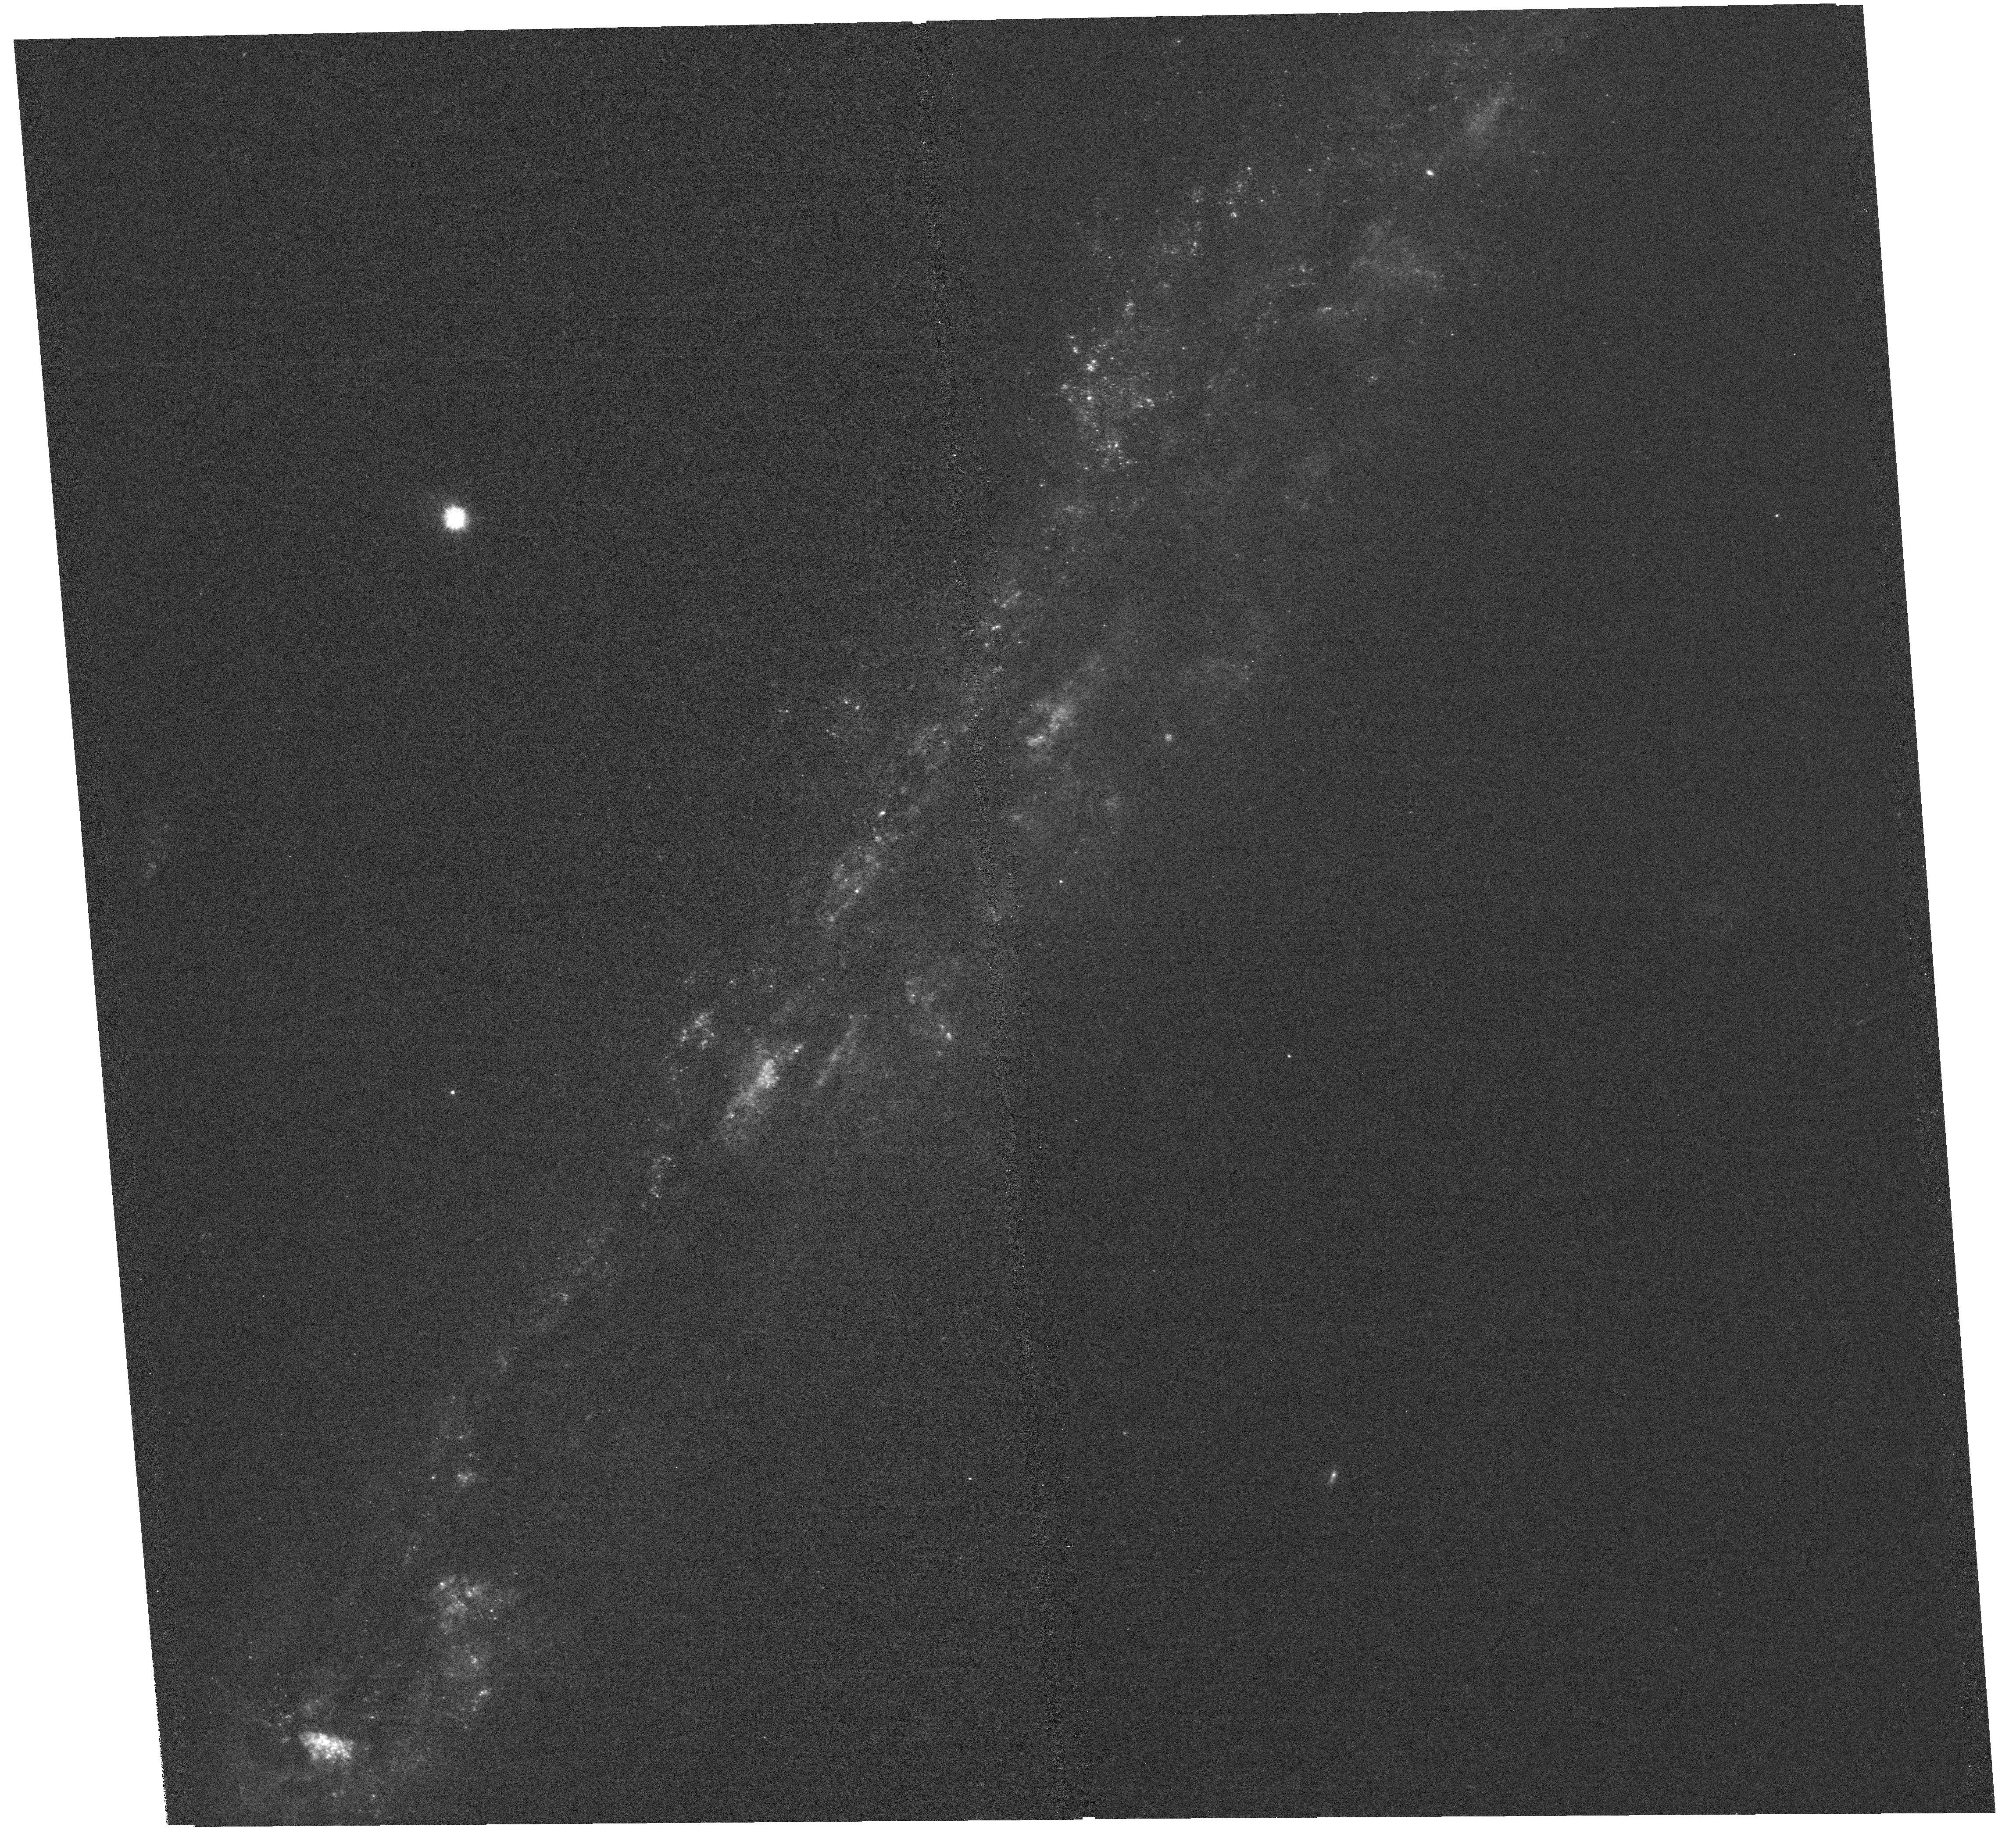
Target: NGC-5775
Instrument: WFC3/UVIS
Filter: F225W
Exposure: 2.7 h
Observation ID: hst_17535_10_wfc3_uvis_f225w_if7p10

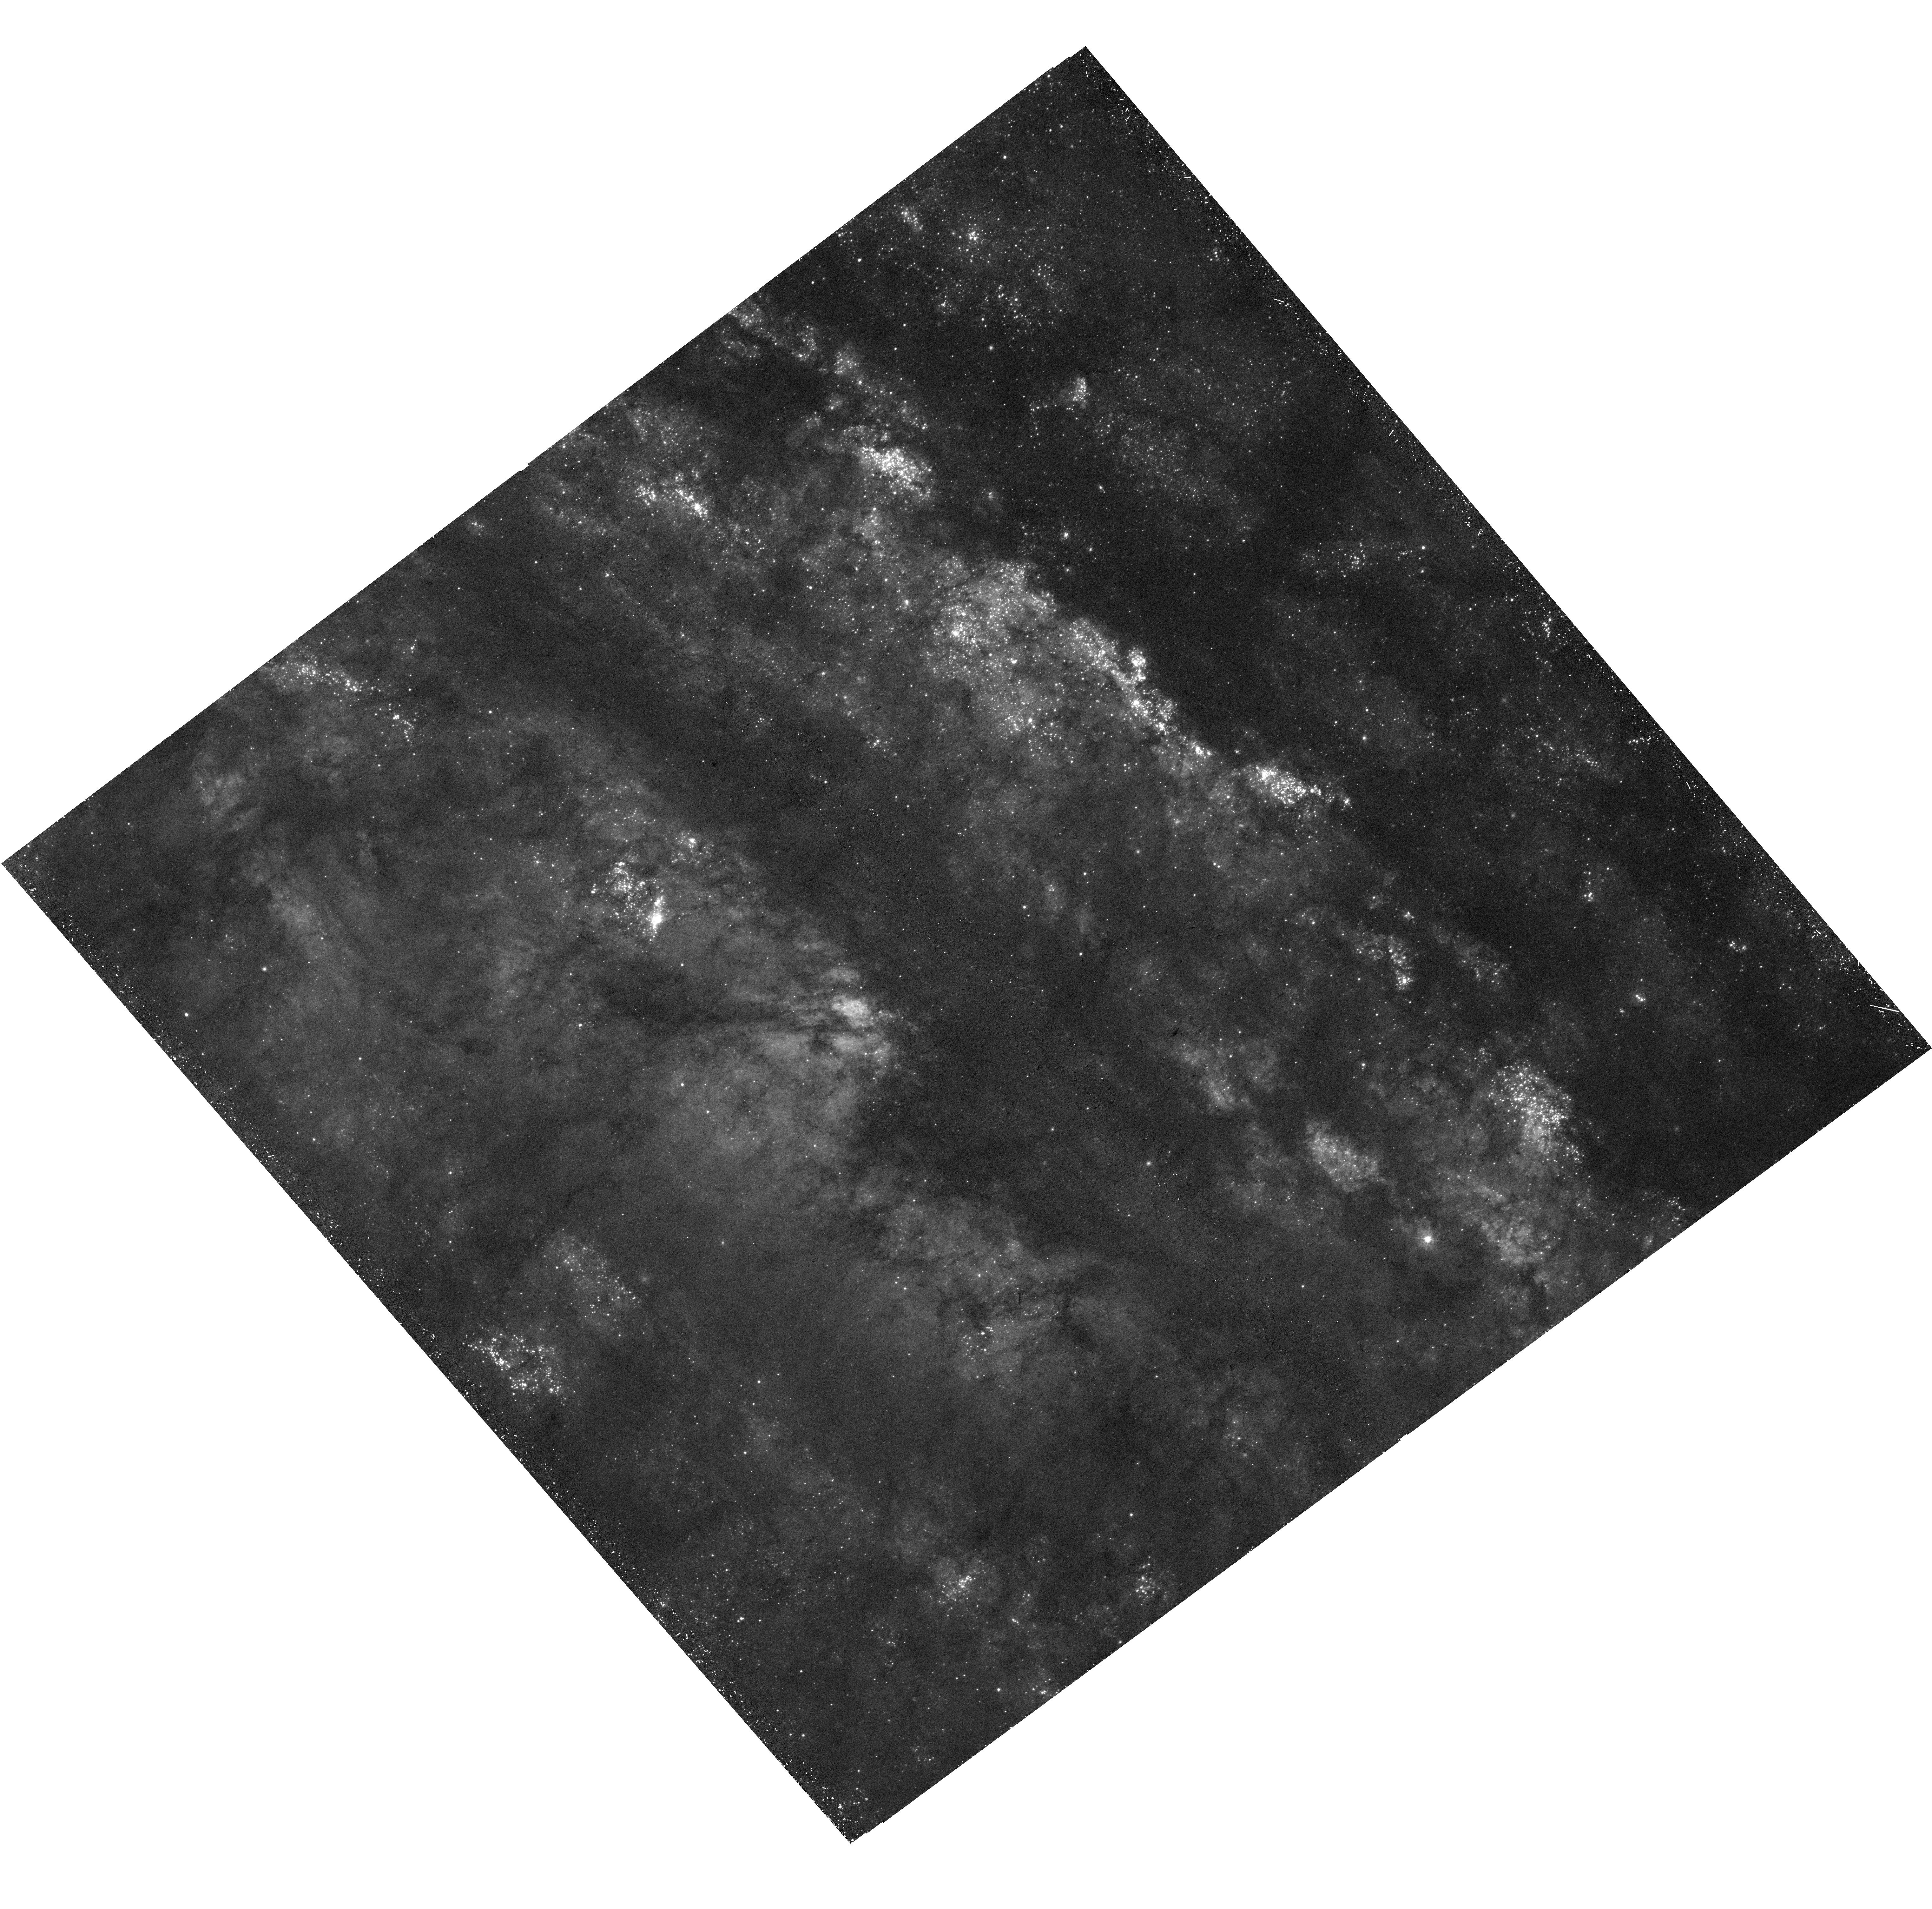
Target: NGC-253
Instrument: WFC3/UVIS
Filter: F336W
Exposure: 39 min
Observation ID: hst_17535_02_wfc3_uvis_f336w_if7p02

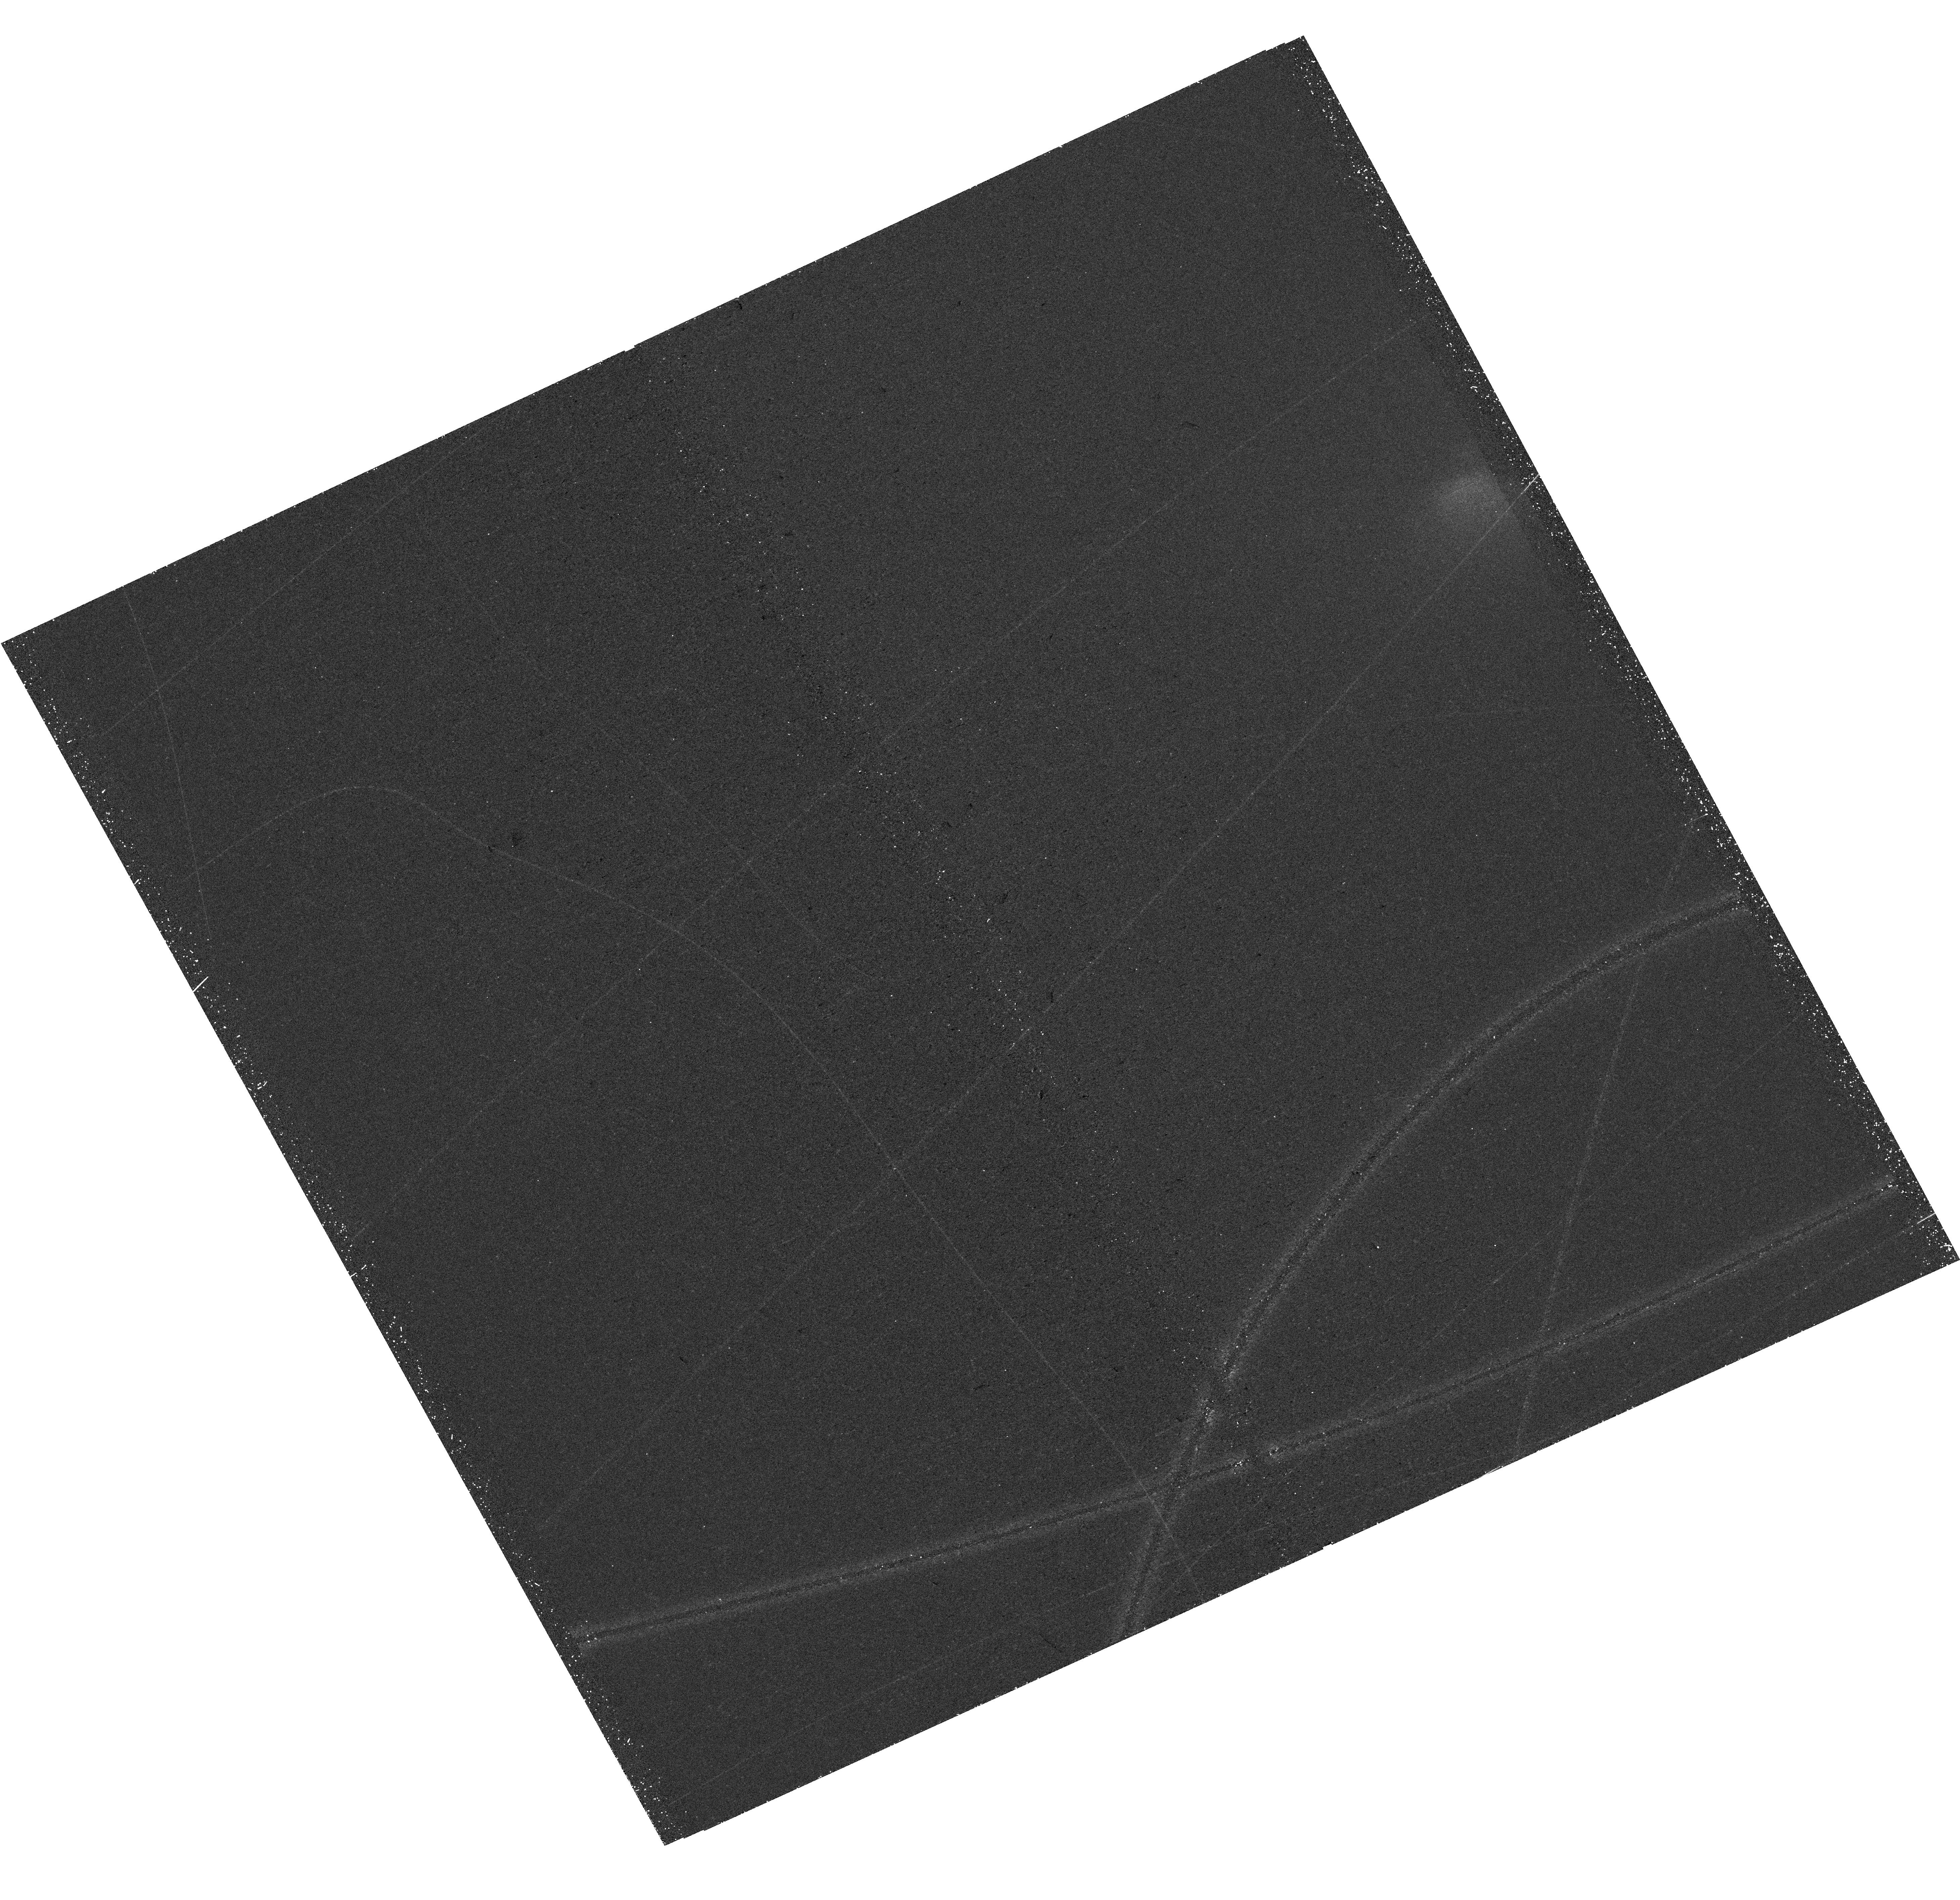
Target: NGC-1482
Instrument: WFC3/UVIS
Filter: F336W
Exposure: 39 min
Observation ID: hst_17535_04_wfc3_uvis_f336w_if7p04

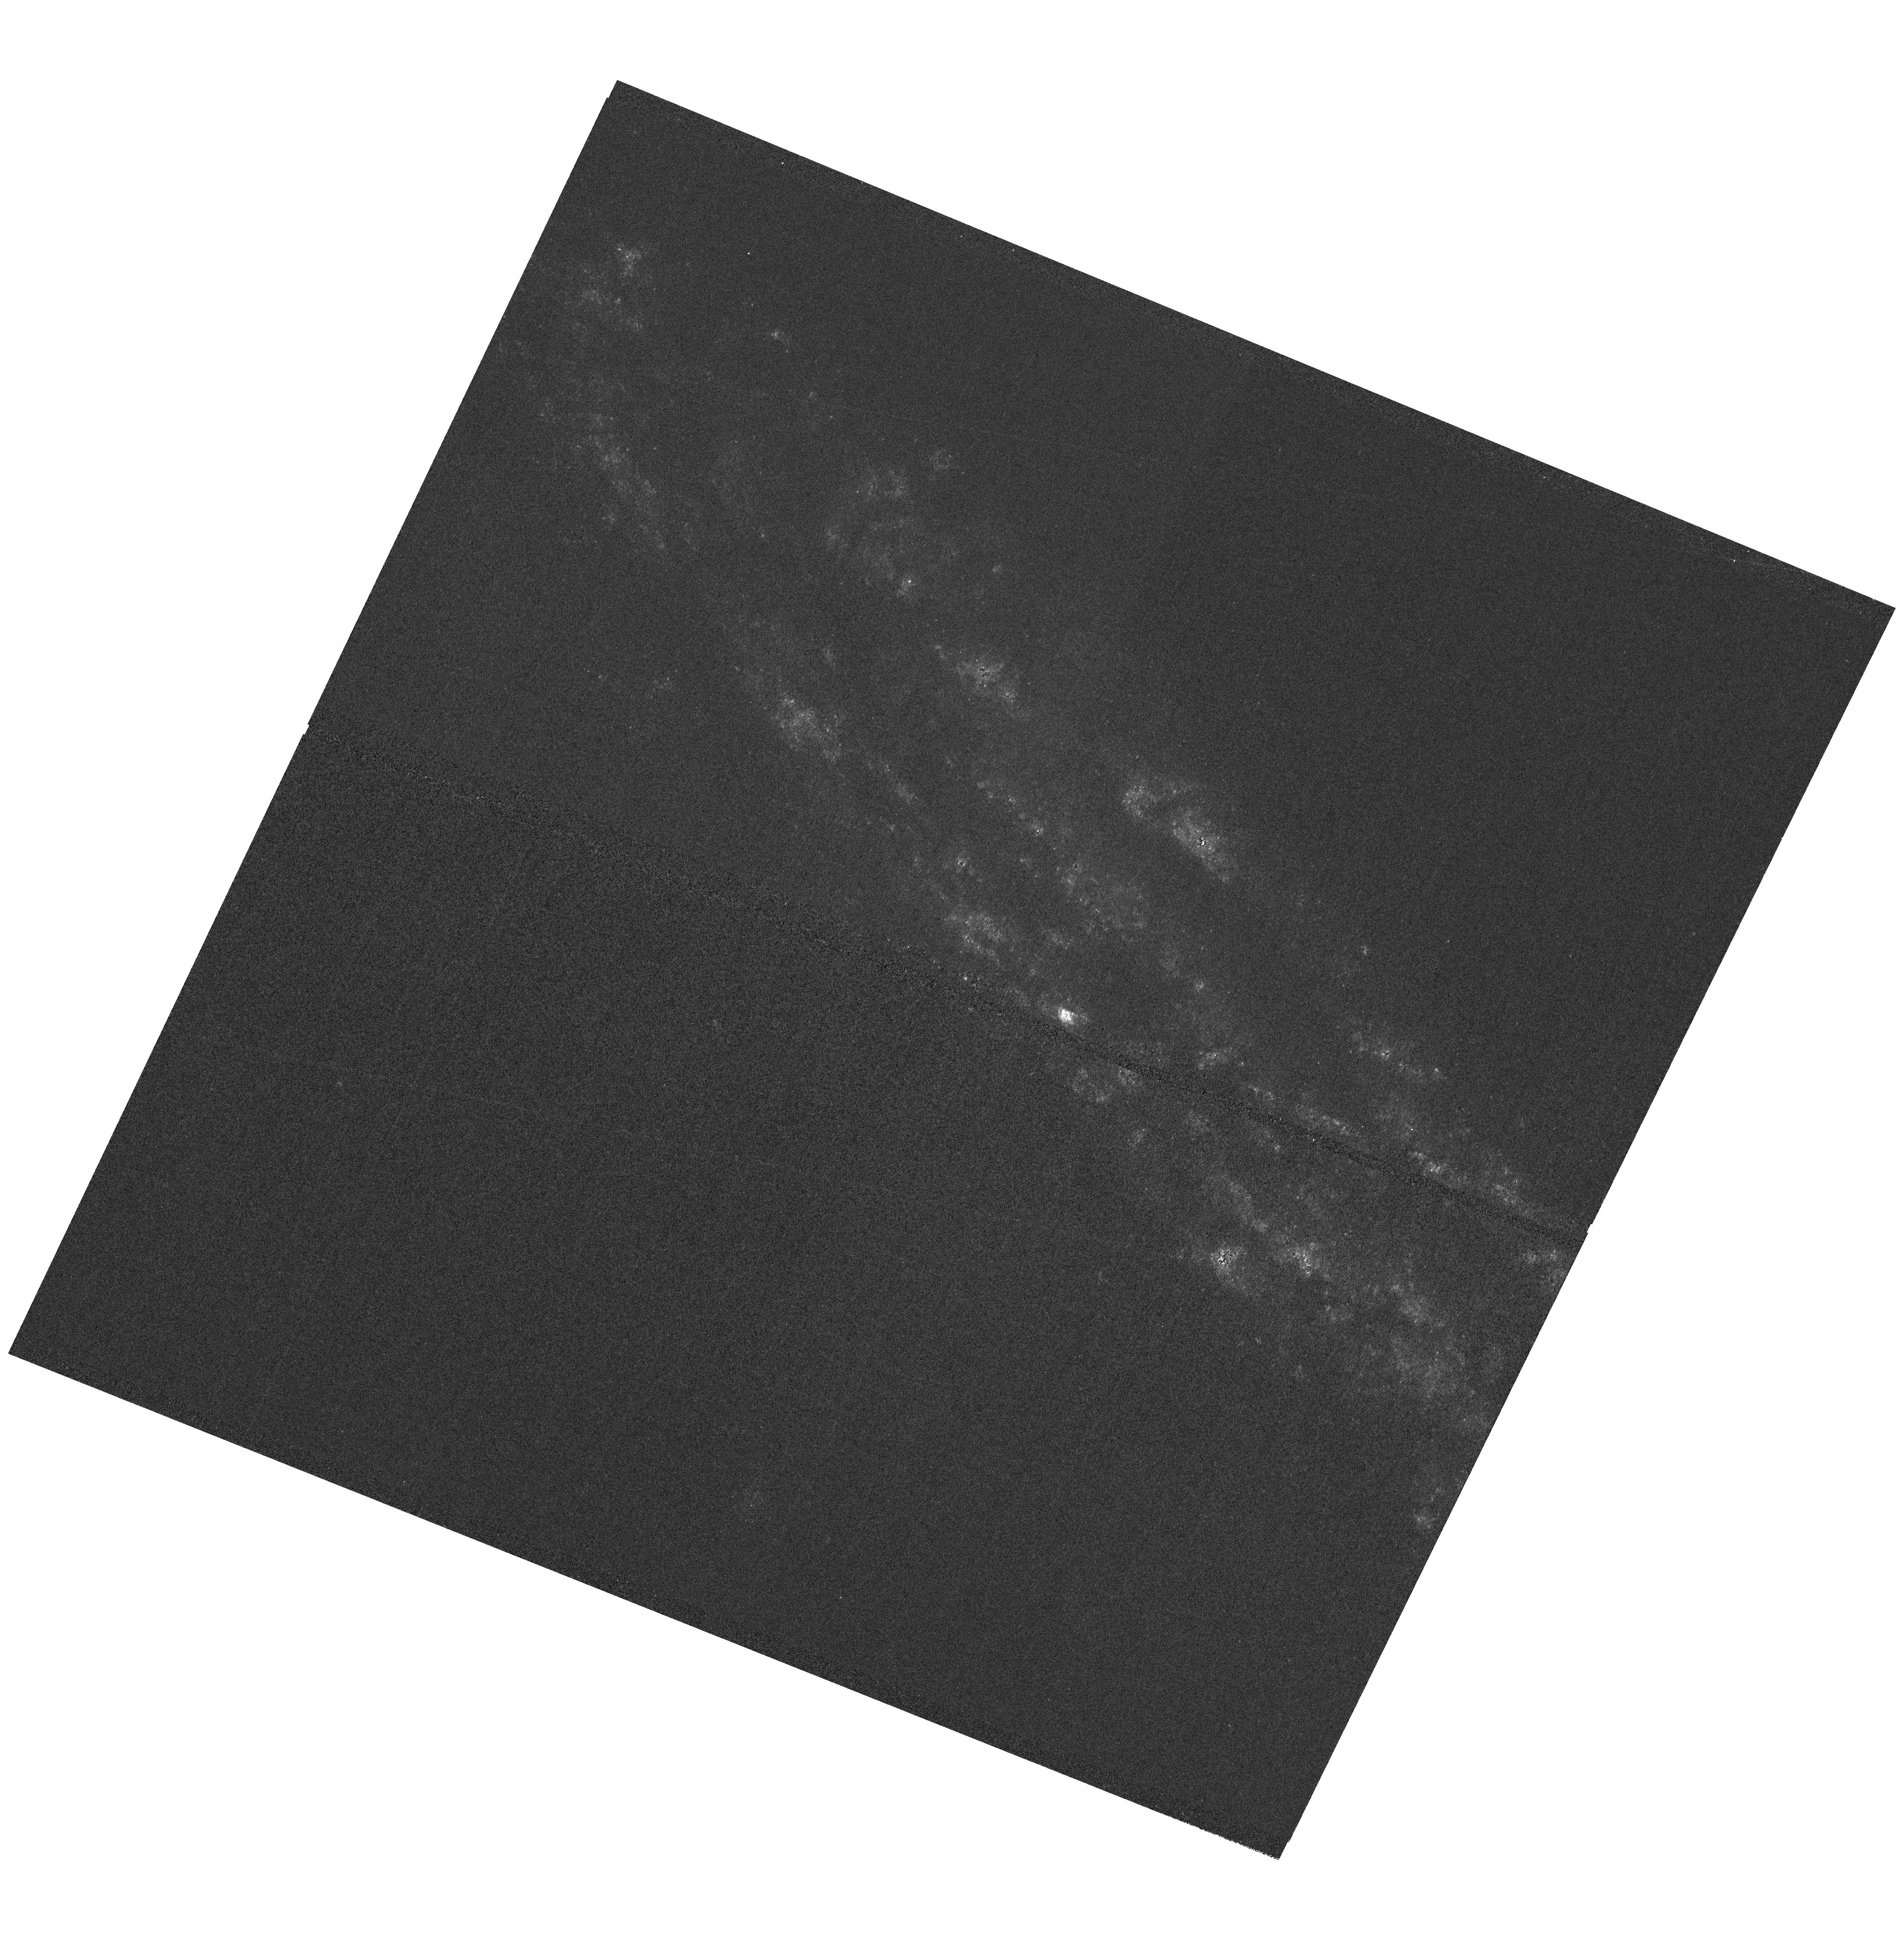
Target: NGC-4666
Instrument: WFC3/UVIS
Filter: F225W
Exposure: 2.7 h
Observation ID: hst_17535_09_wfc3_uvis_f225w_if7p09

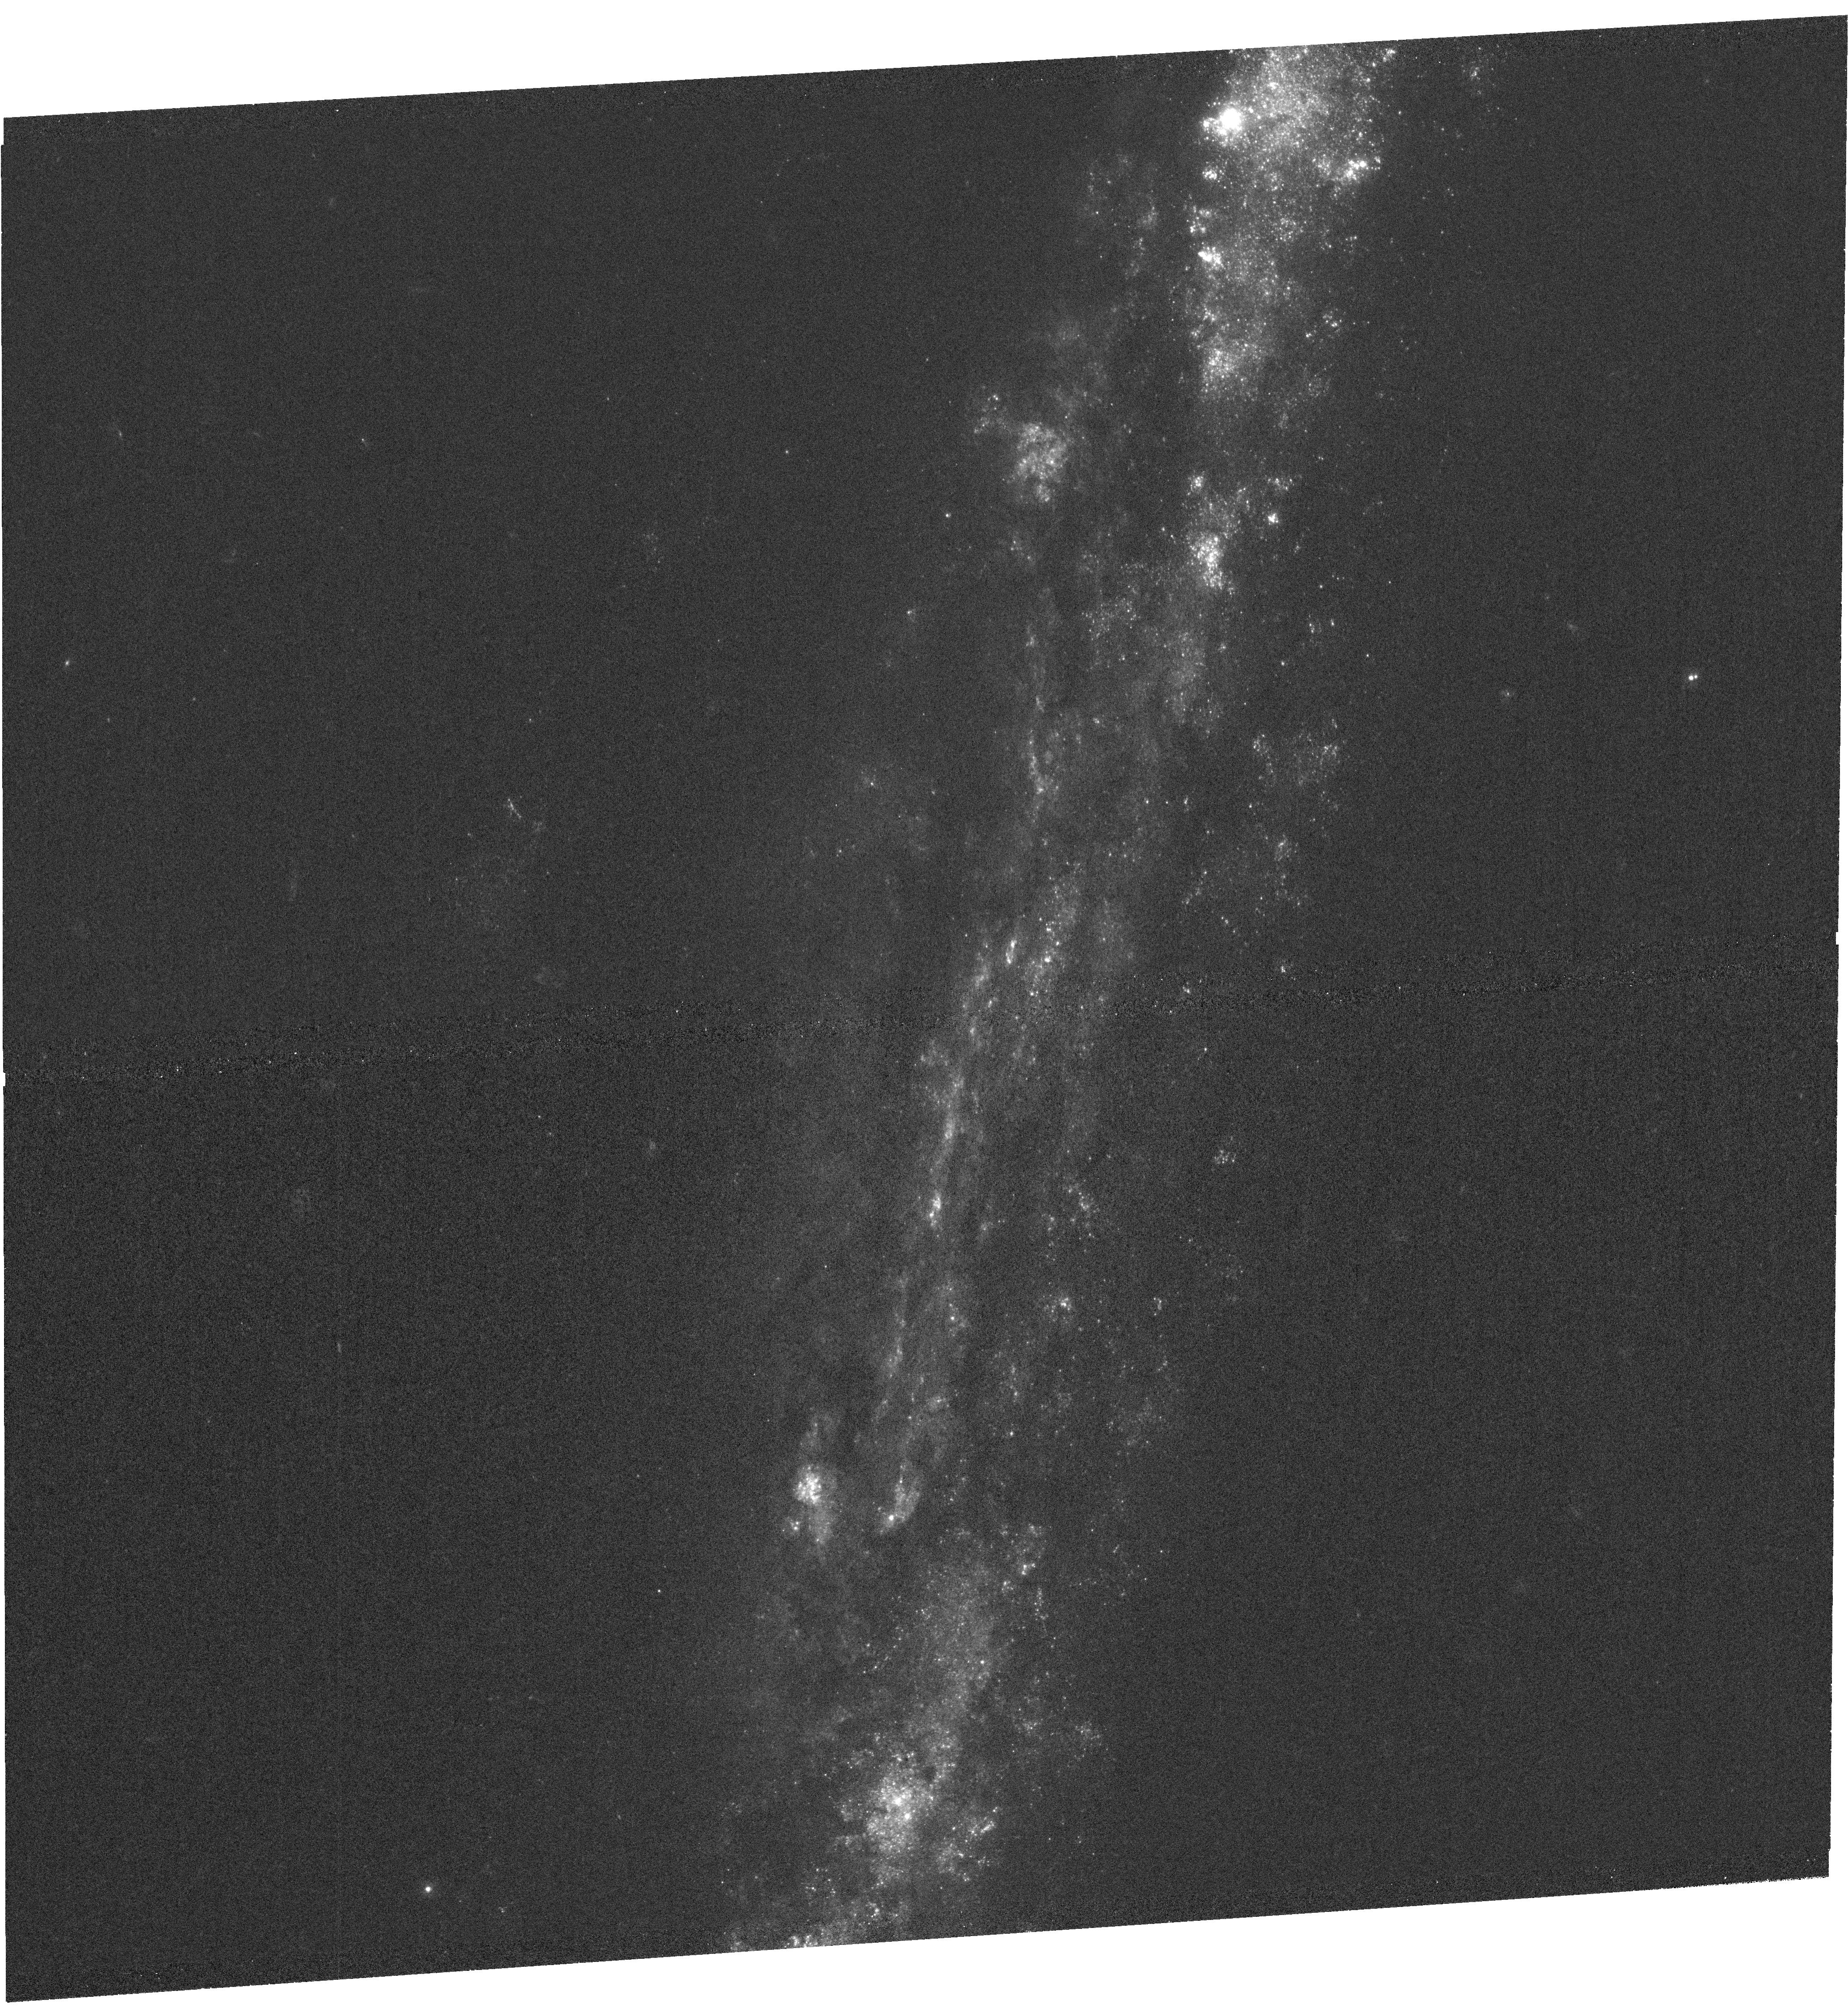
Target: NGC-3079
Instrument: WFC3/UVIS
Filter: F225W
Exposure: 2.8 h
Observation ID: hst_17535_06_wfc3_uvis_f225w_if7p06

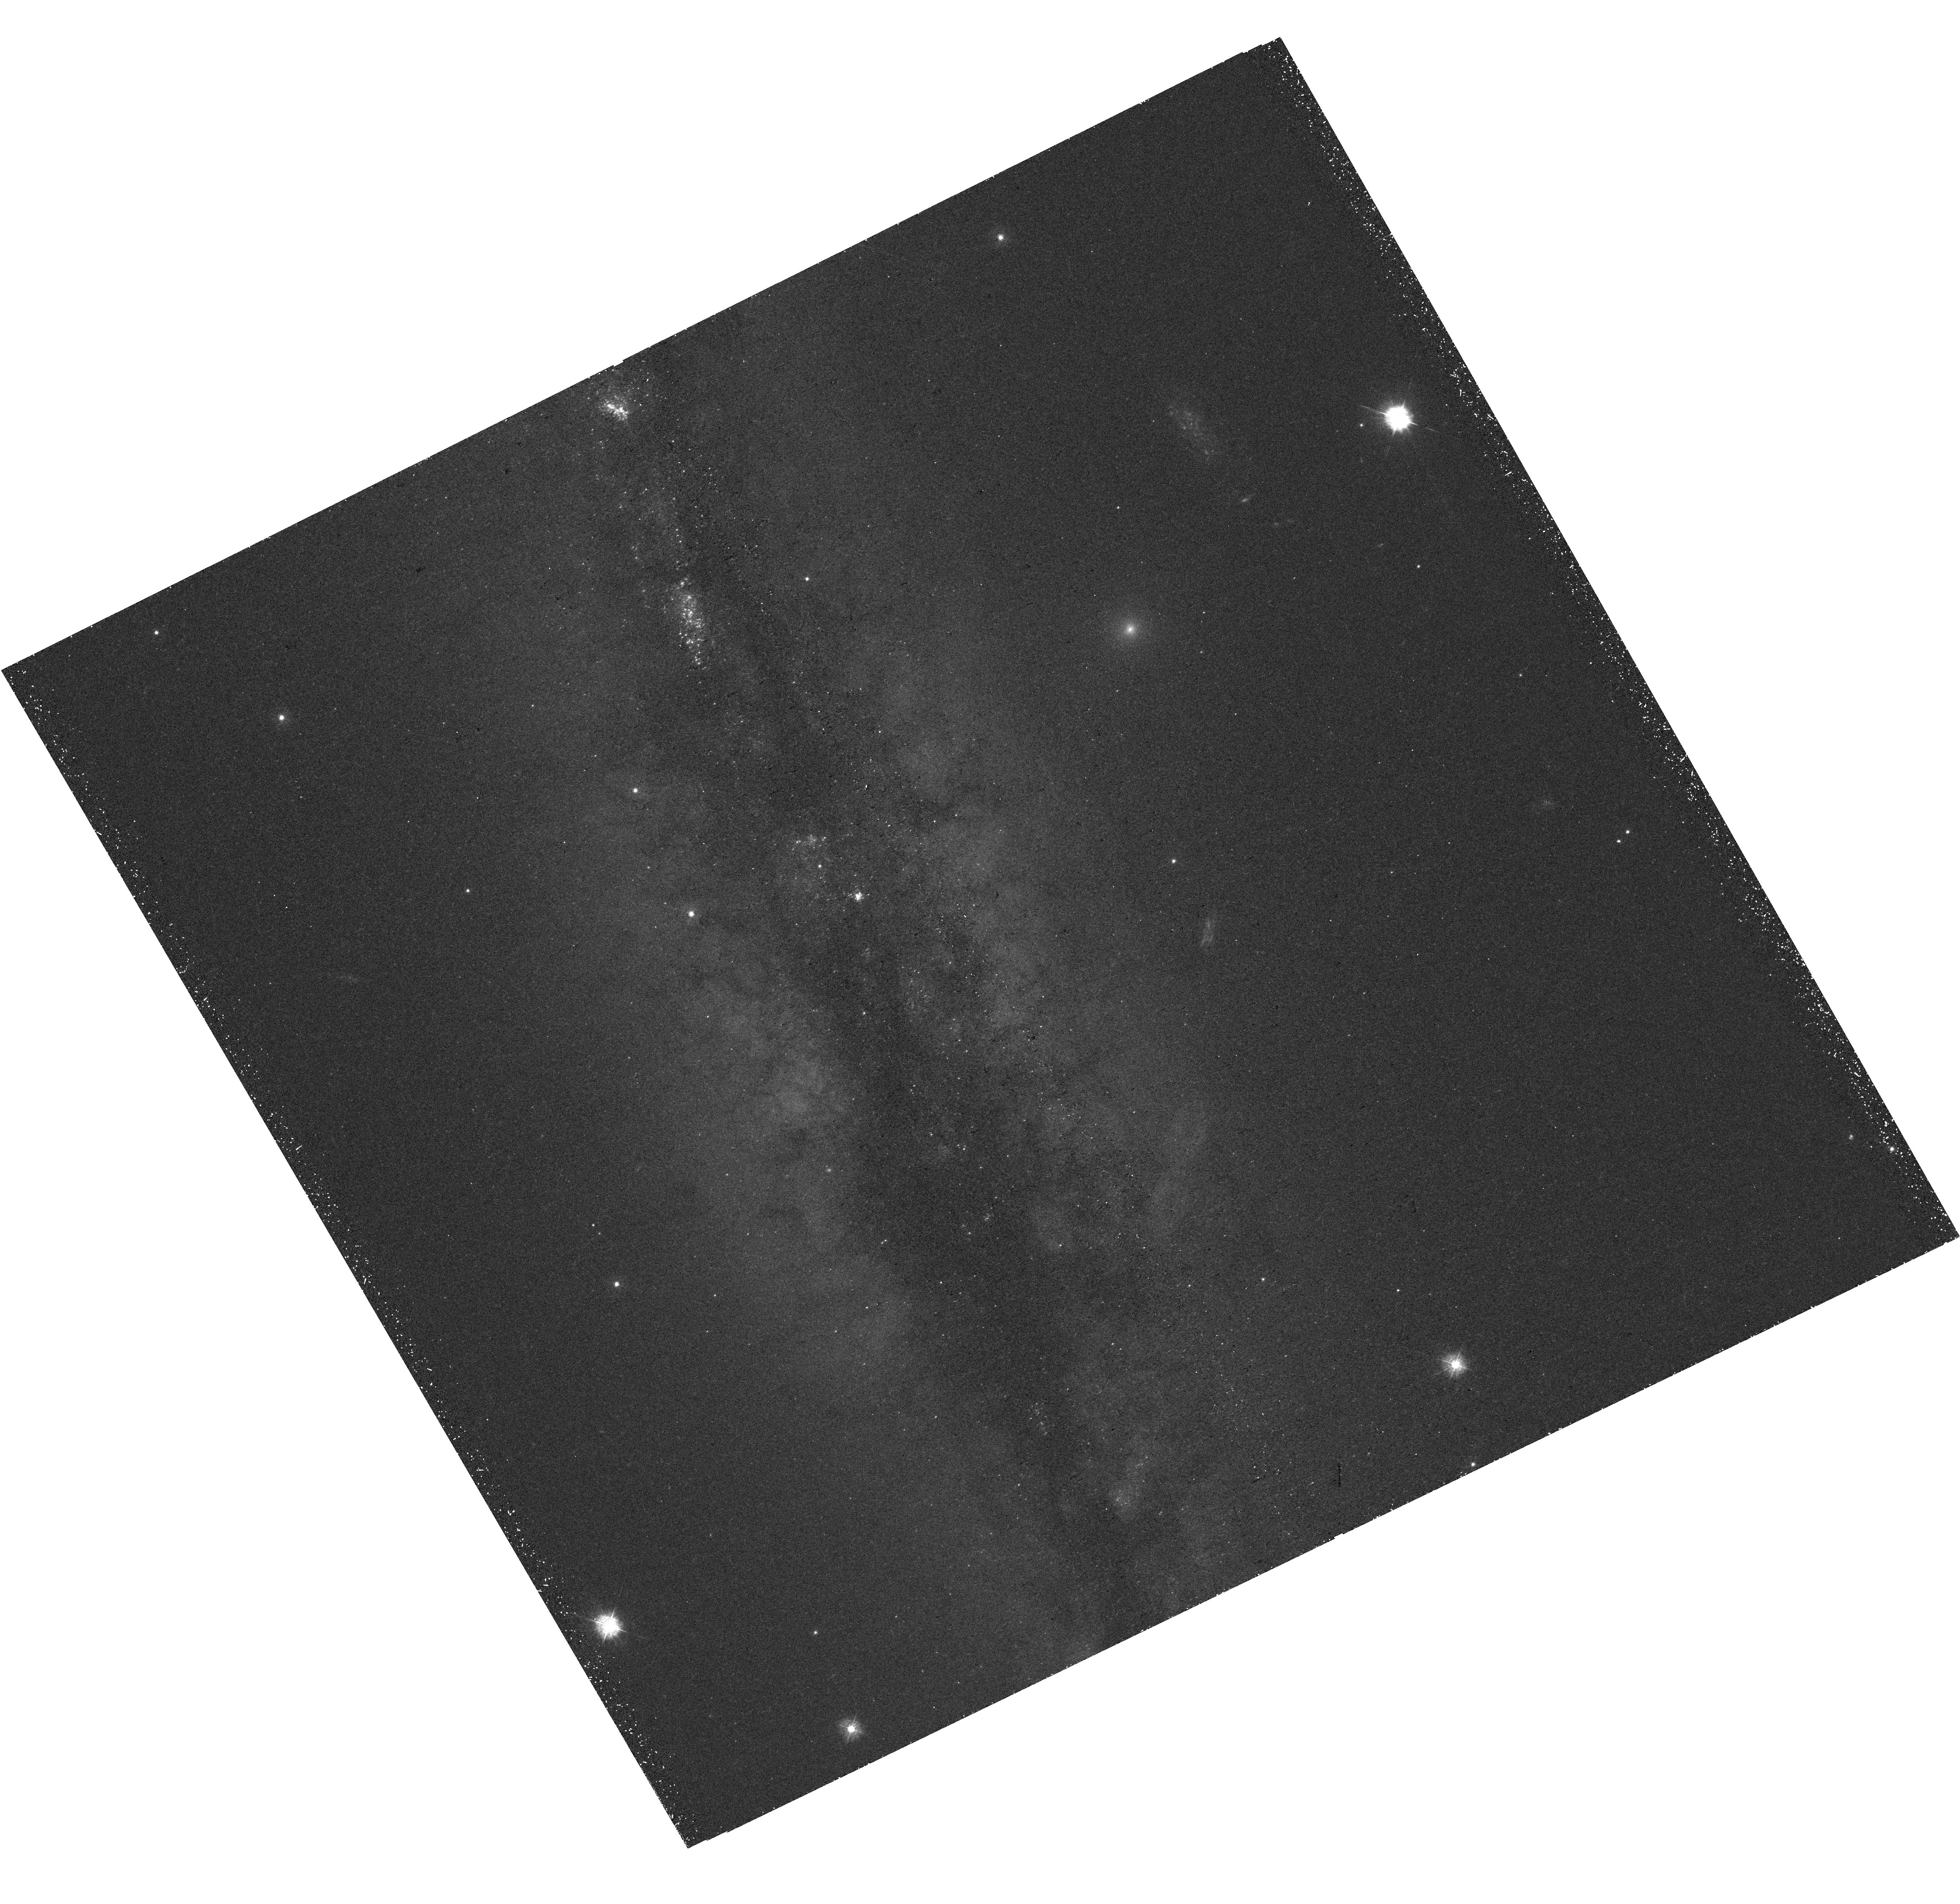
Target: NGC-891
Instrument: WFC3/UVIS
Filter: F336W
Exposure: 39 min
Observation ID: hst_17535_03_wfc3_uvis_f336w_if7p03

Dust in Galactic Winds and Fountains: A Near-UV Survey of Nearby Highly Inclined Starburst and Active Disk Galaxies (PI: Veilleux, Sylvain)

The amount of dust outside of galaxies, inferred from reddening measurements of background quasars and galaxies by foreground galaxy halos, is comparable to that within galaxies. The recent discoveries of dusty winds driven by stellar or SMBH processes that extend on 100-kpc scales suggest that winds are one source, and possibly the main source, of the enriched circumgalactic medium (CGM), although the processes by which the dust is launched, entrained, and possibly altered in these winds remain uncertain. This is due to the fact that the angular resolution (5") of present-day observations is insufficient to extract the dust signal at the base of the wind against the bright galaxy, and allow to pinpoint where the dust lies relative to the cool, warm, and hot gas phases of the winds. We propose to map, for the first time on sub-arcsecond scale (<10-100 pc), the ultraviolet light reflected off of extraplanar dust in 10 nearby highly inclined disk galaxies with well-known galactic winds or fountains, spanning a range in stellar masses, energy sources (stellar or AGN), and dust erosion processes (shocks, stellar or AGN photoionization). The dust maps, derived from deep WFC3 F225W and F336W images, will be compared with existing sub-arcsecond maps and velocity fields of the ionized gas to determine the mechanisms by which the dust is launched and carried into the halos of these galaxies, and whether the dust experiences any evolution on its journey to the halos. The <10-100 pc resolution is critical since the processes that can alter or even destroy the dust and the clouds in which it resides operate on such scales. The results will inform future modeling and IR observations.